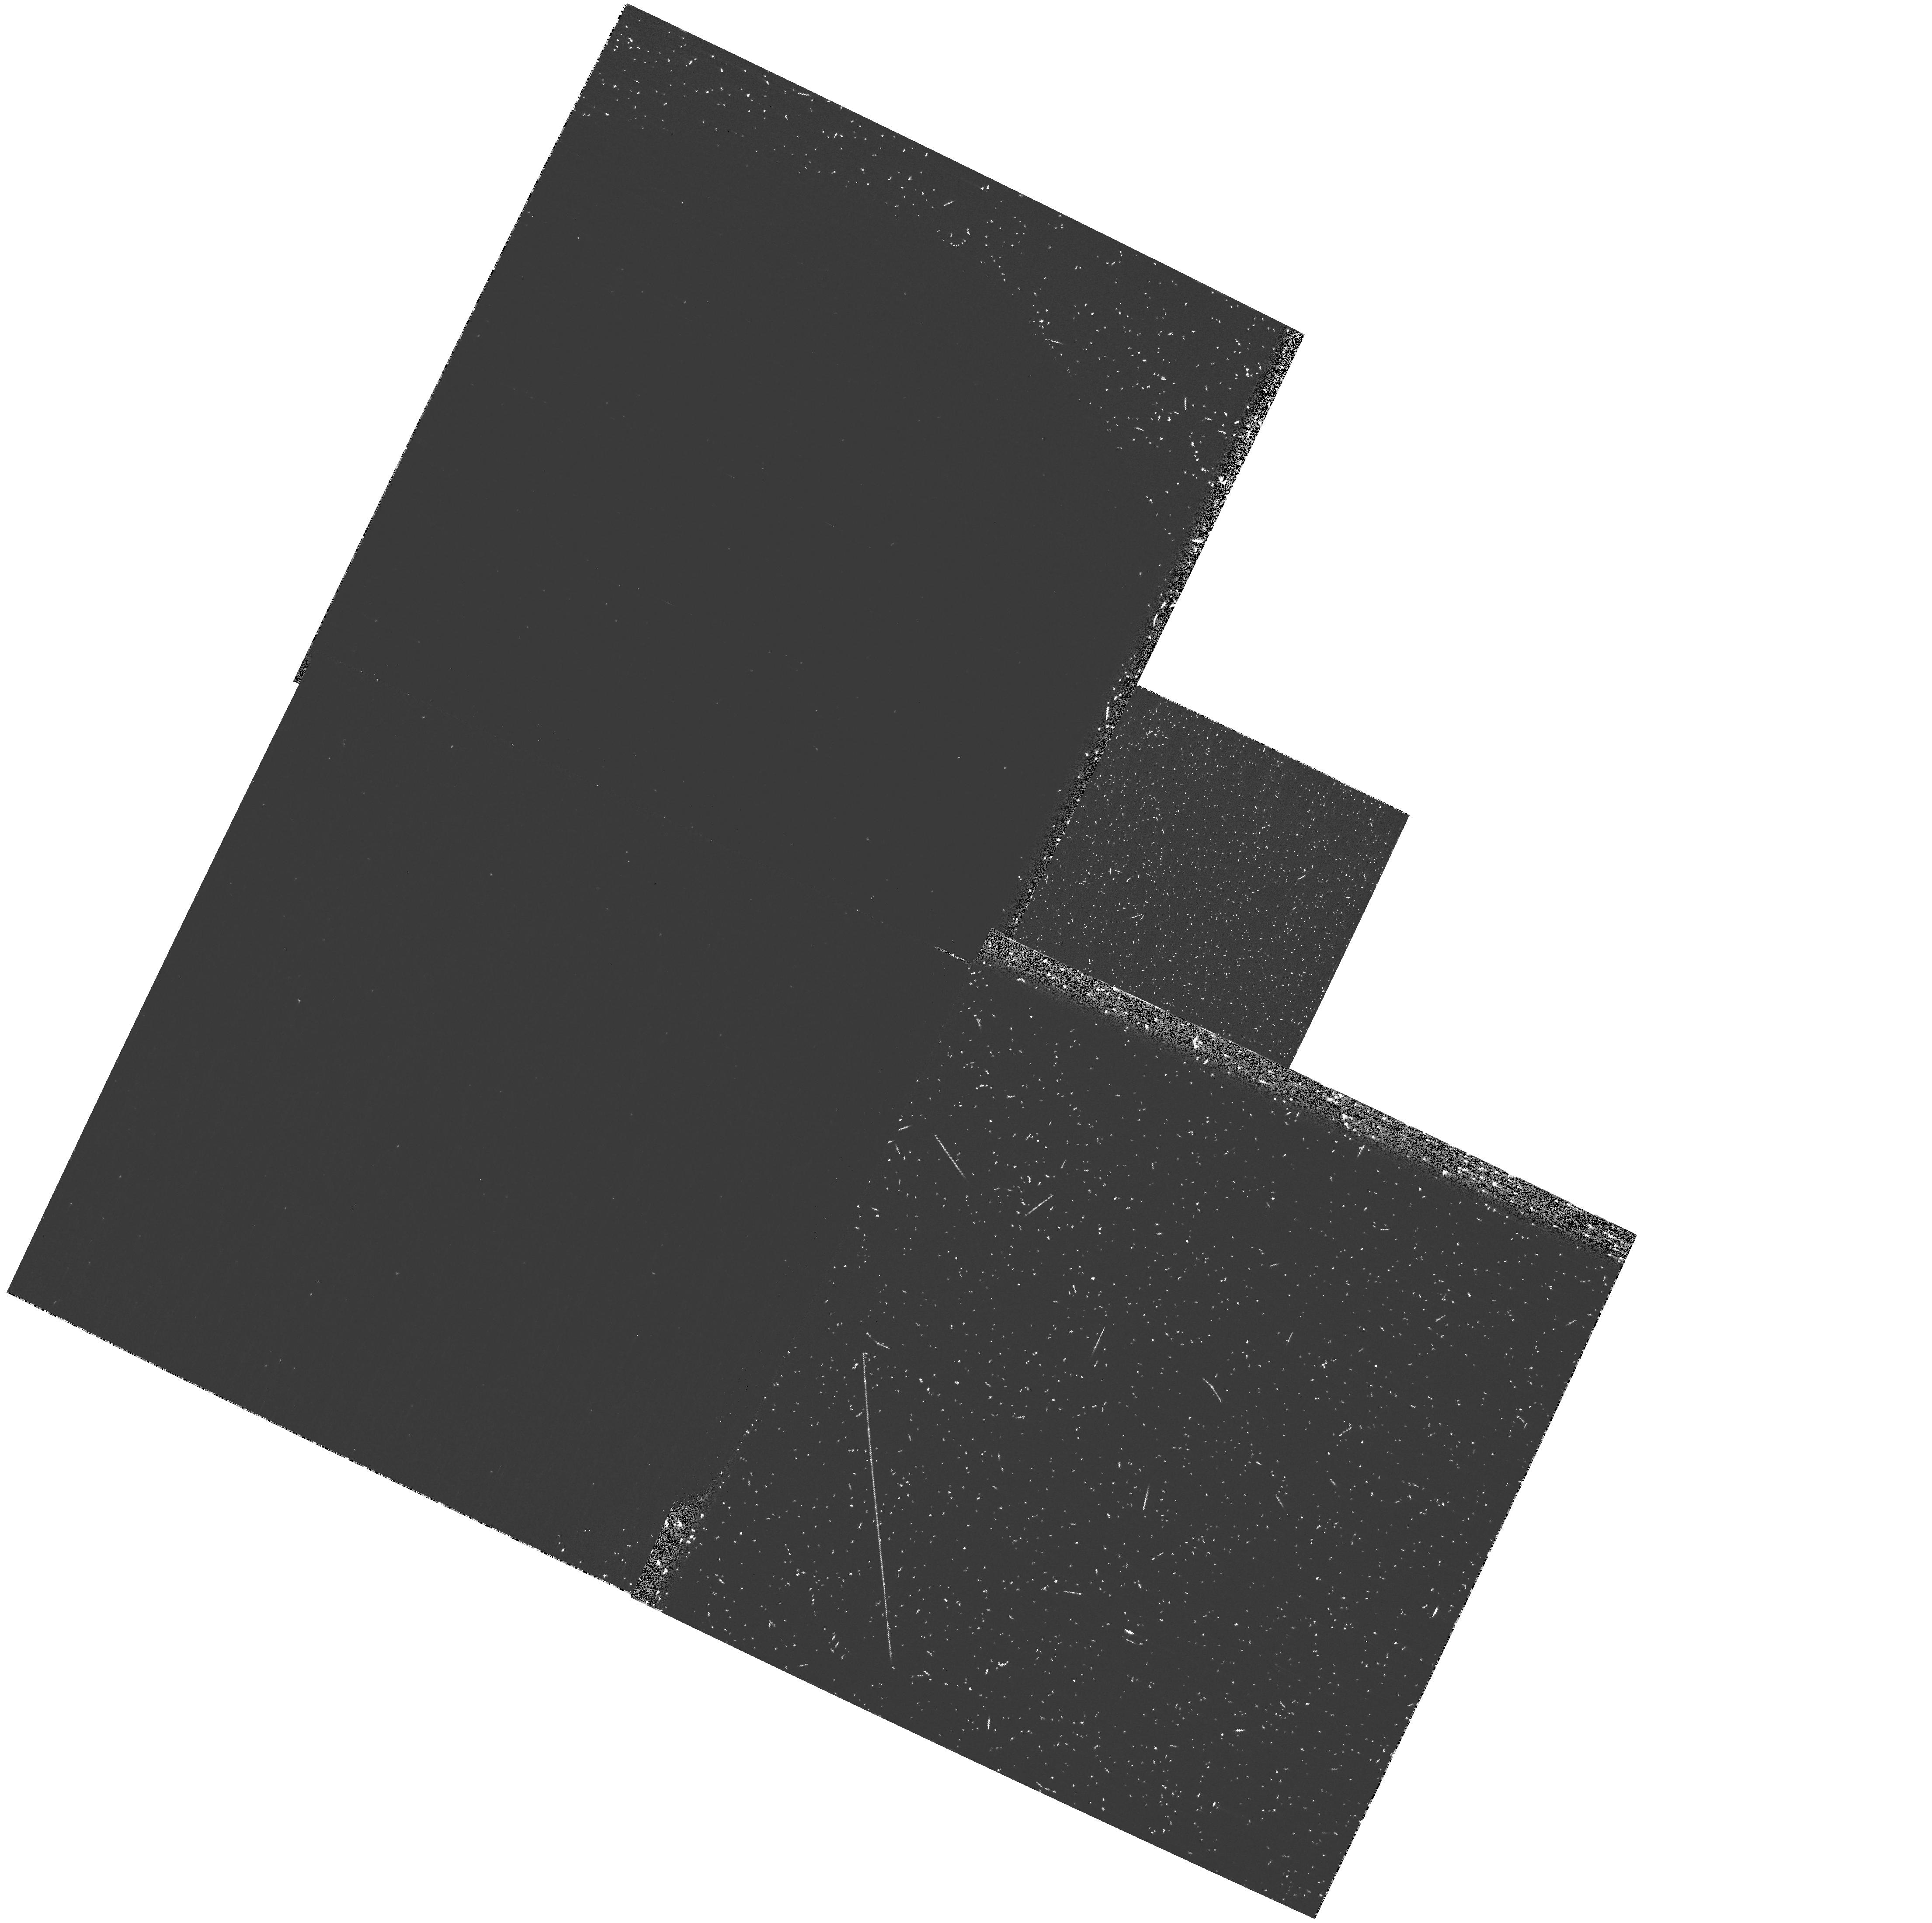
Target: SDSS1418+5536
Instrument: WFPC2/PC
Filter: F160BN15
Exposure: 23 min
Observation ID: hst_10132_35_wfpc2_pc_f160bn15_u92d35

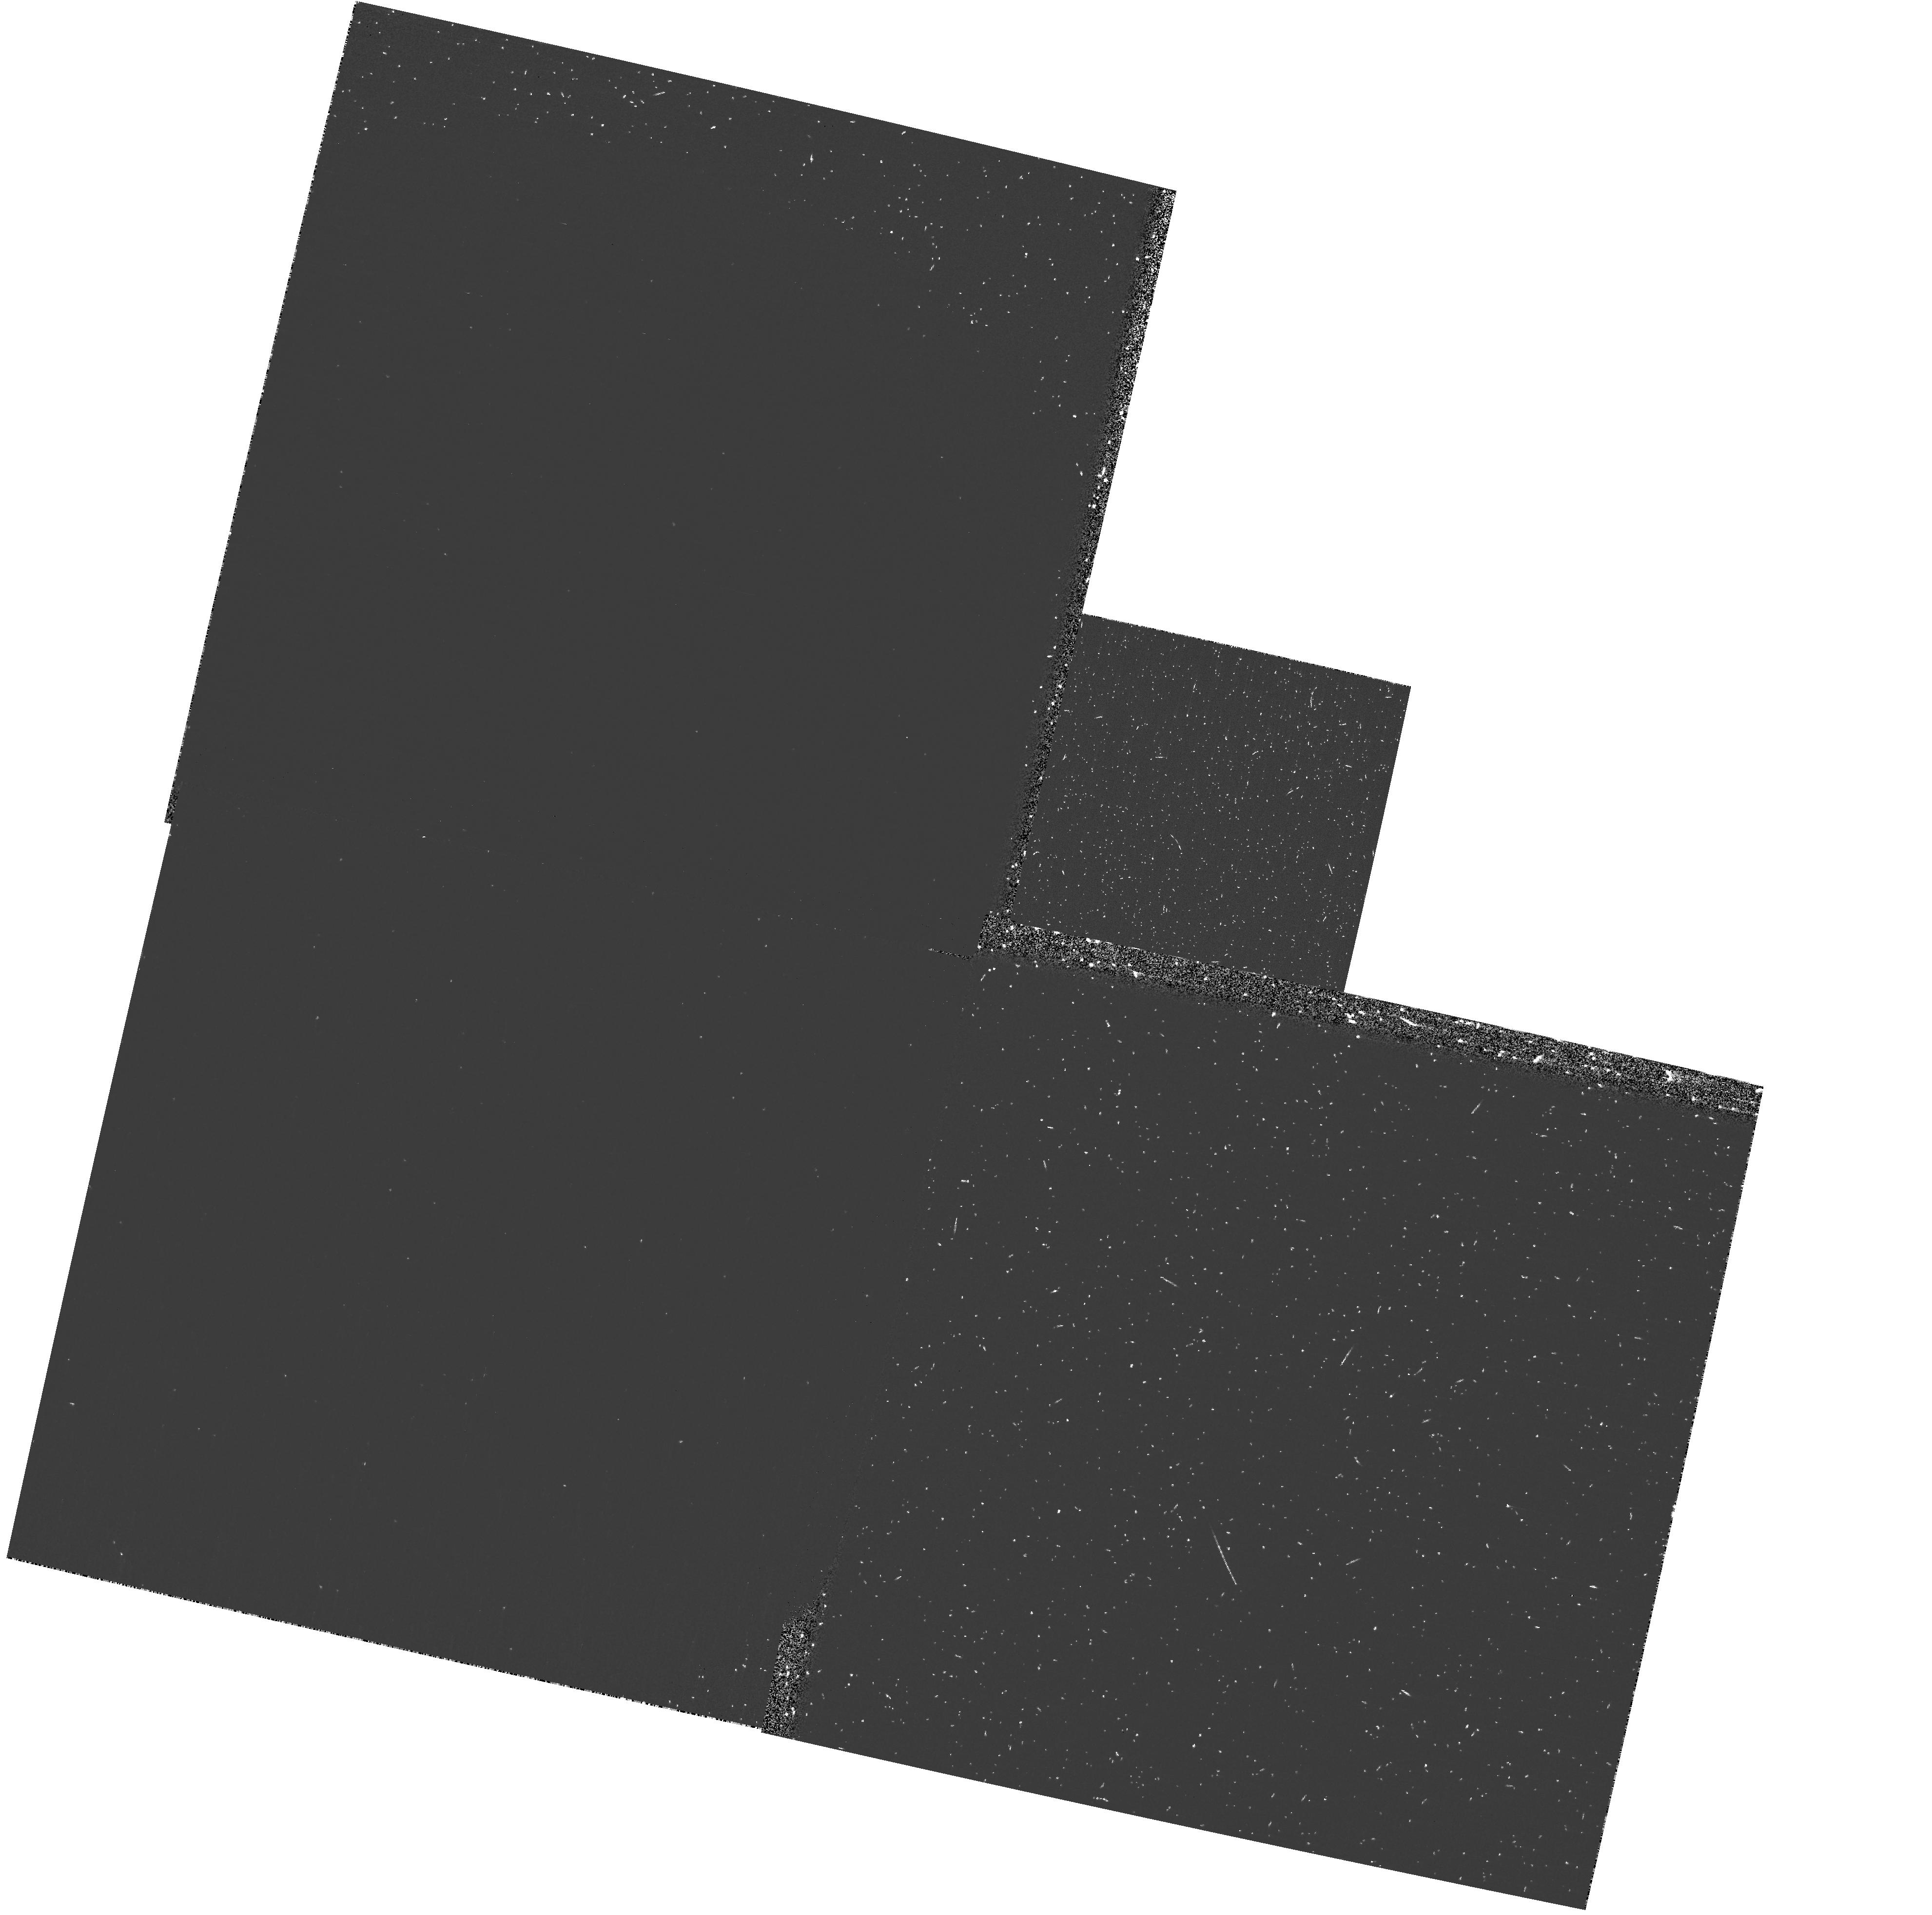
Target: SDSS1135+0842
Instrument: WFPC2/PC
Filter: F160BN15
Exposure: 23 min
Observation ID: hst_10132_25_wfpc2_pc_f160bn15_u92d25

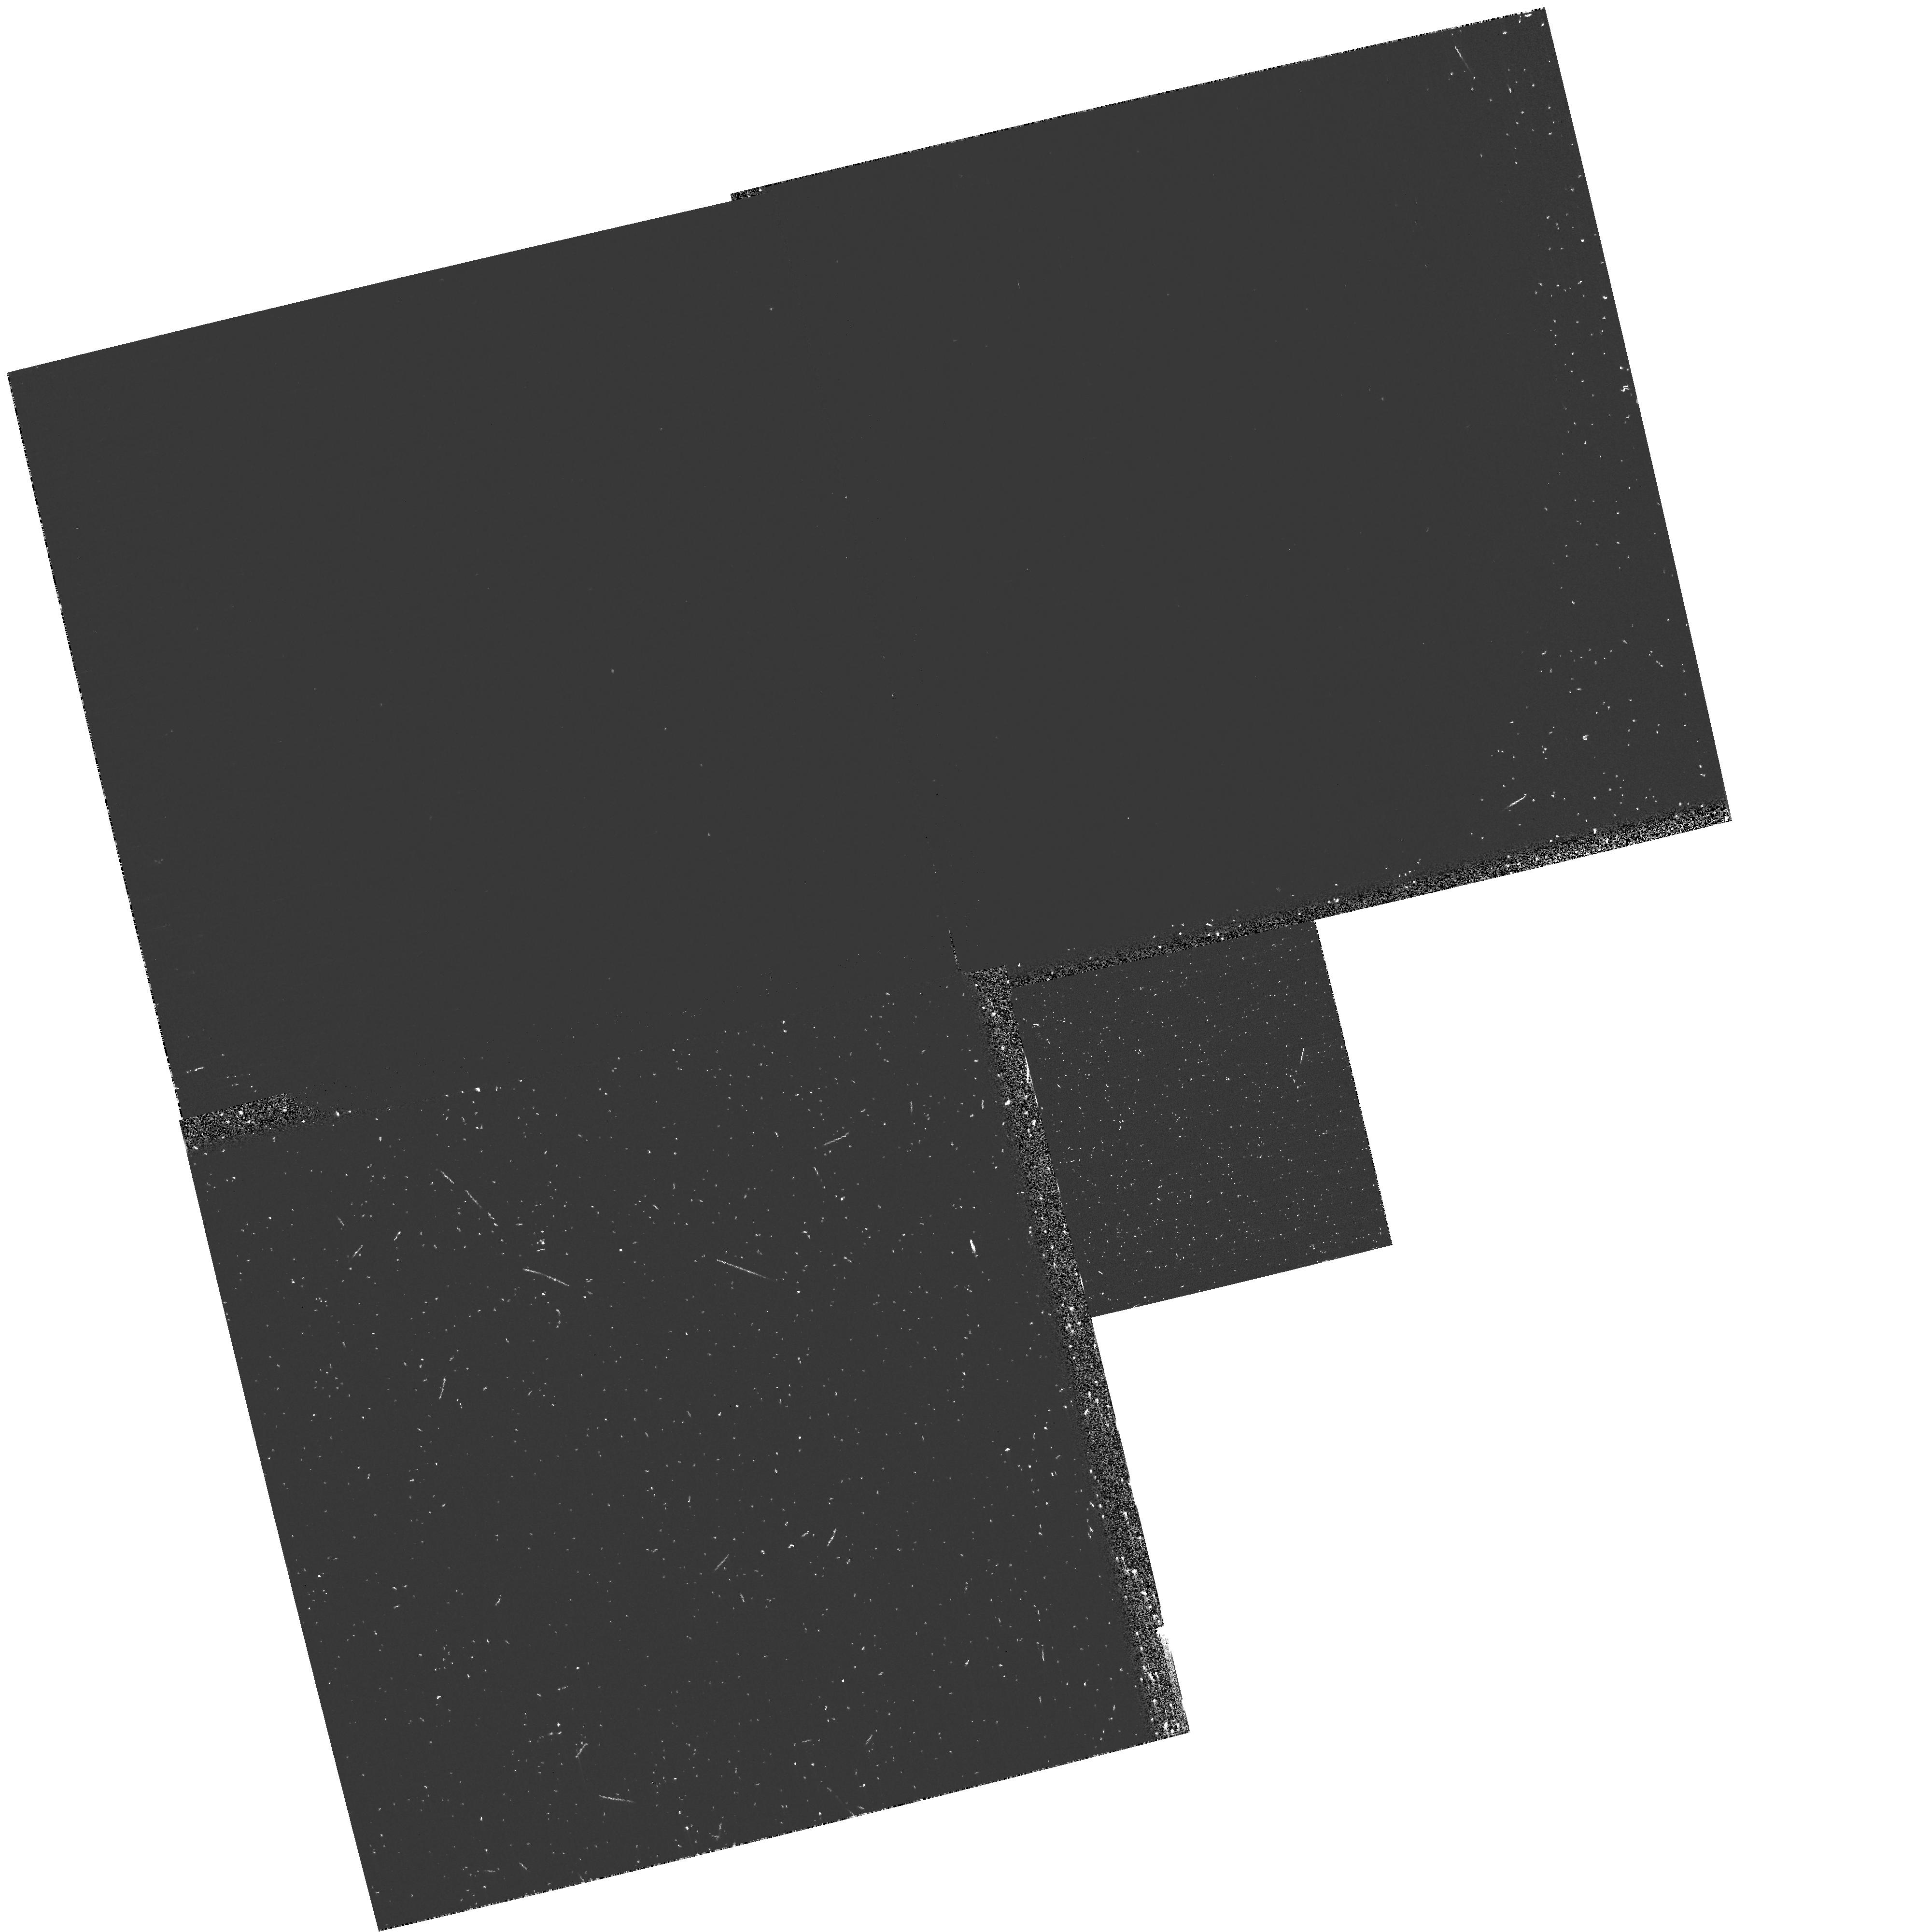
Target: SDSS1307+1230
Instrument: WFPC2/PC
Filter: F160BN15
Exposure: 23 min
Observation ID: hst_10132_16_wfpc2_pc_f160bn15_u92d16

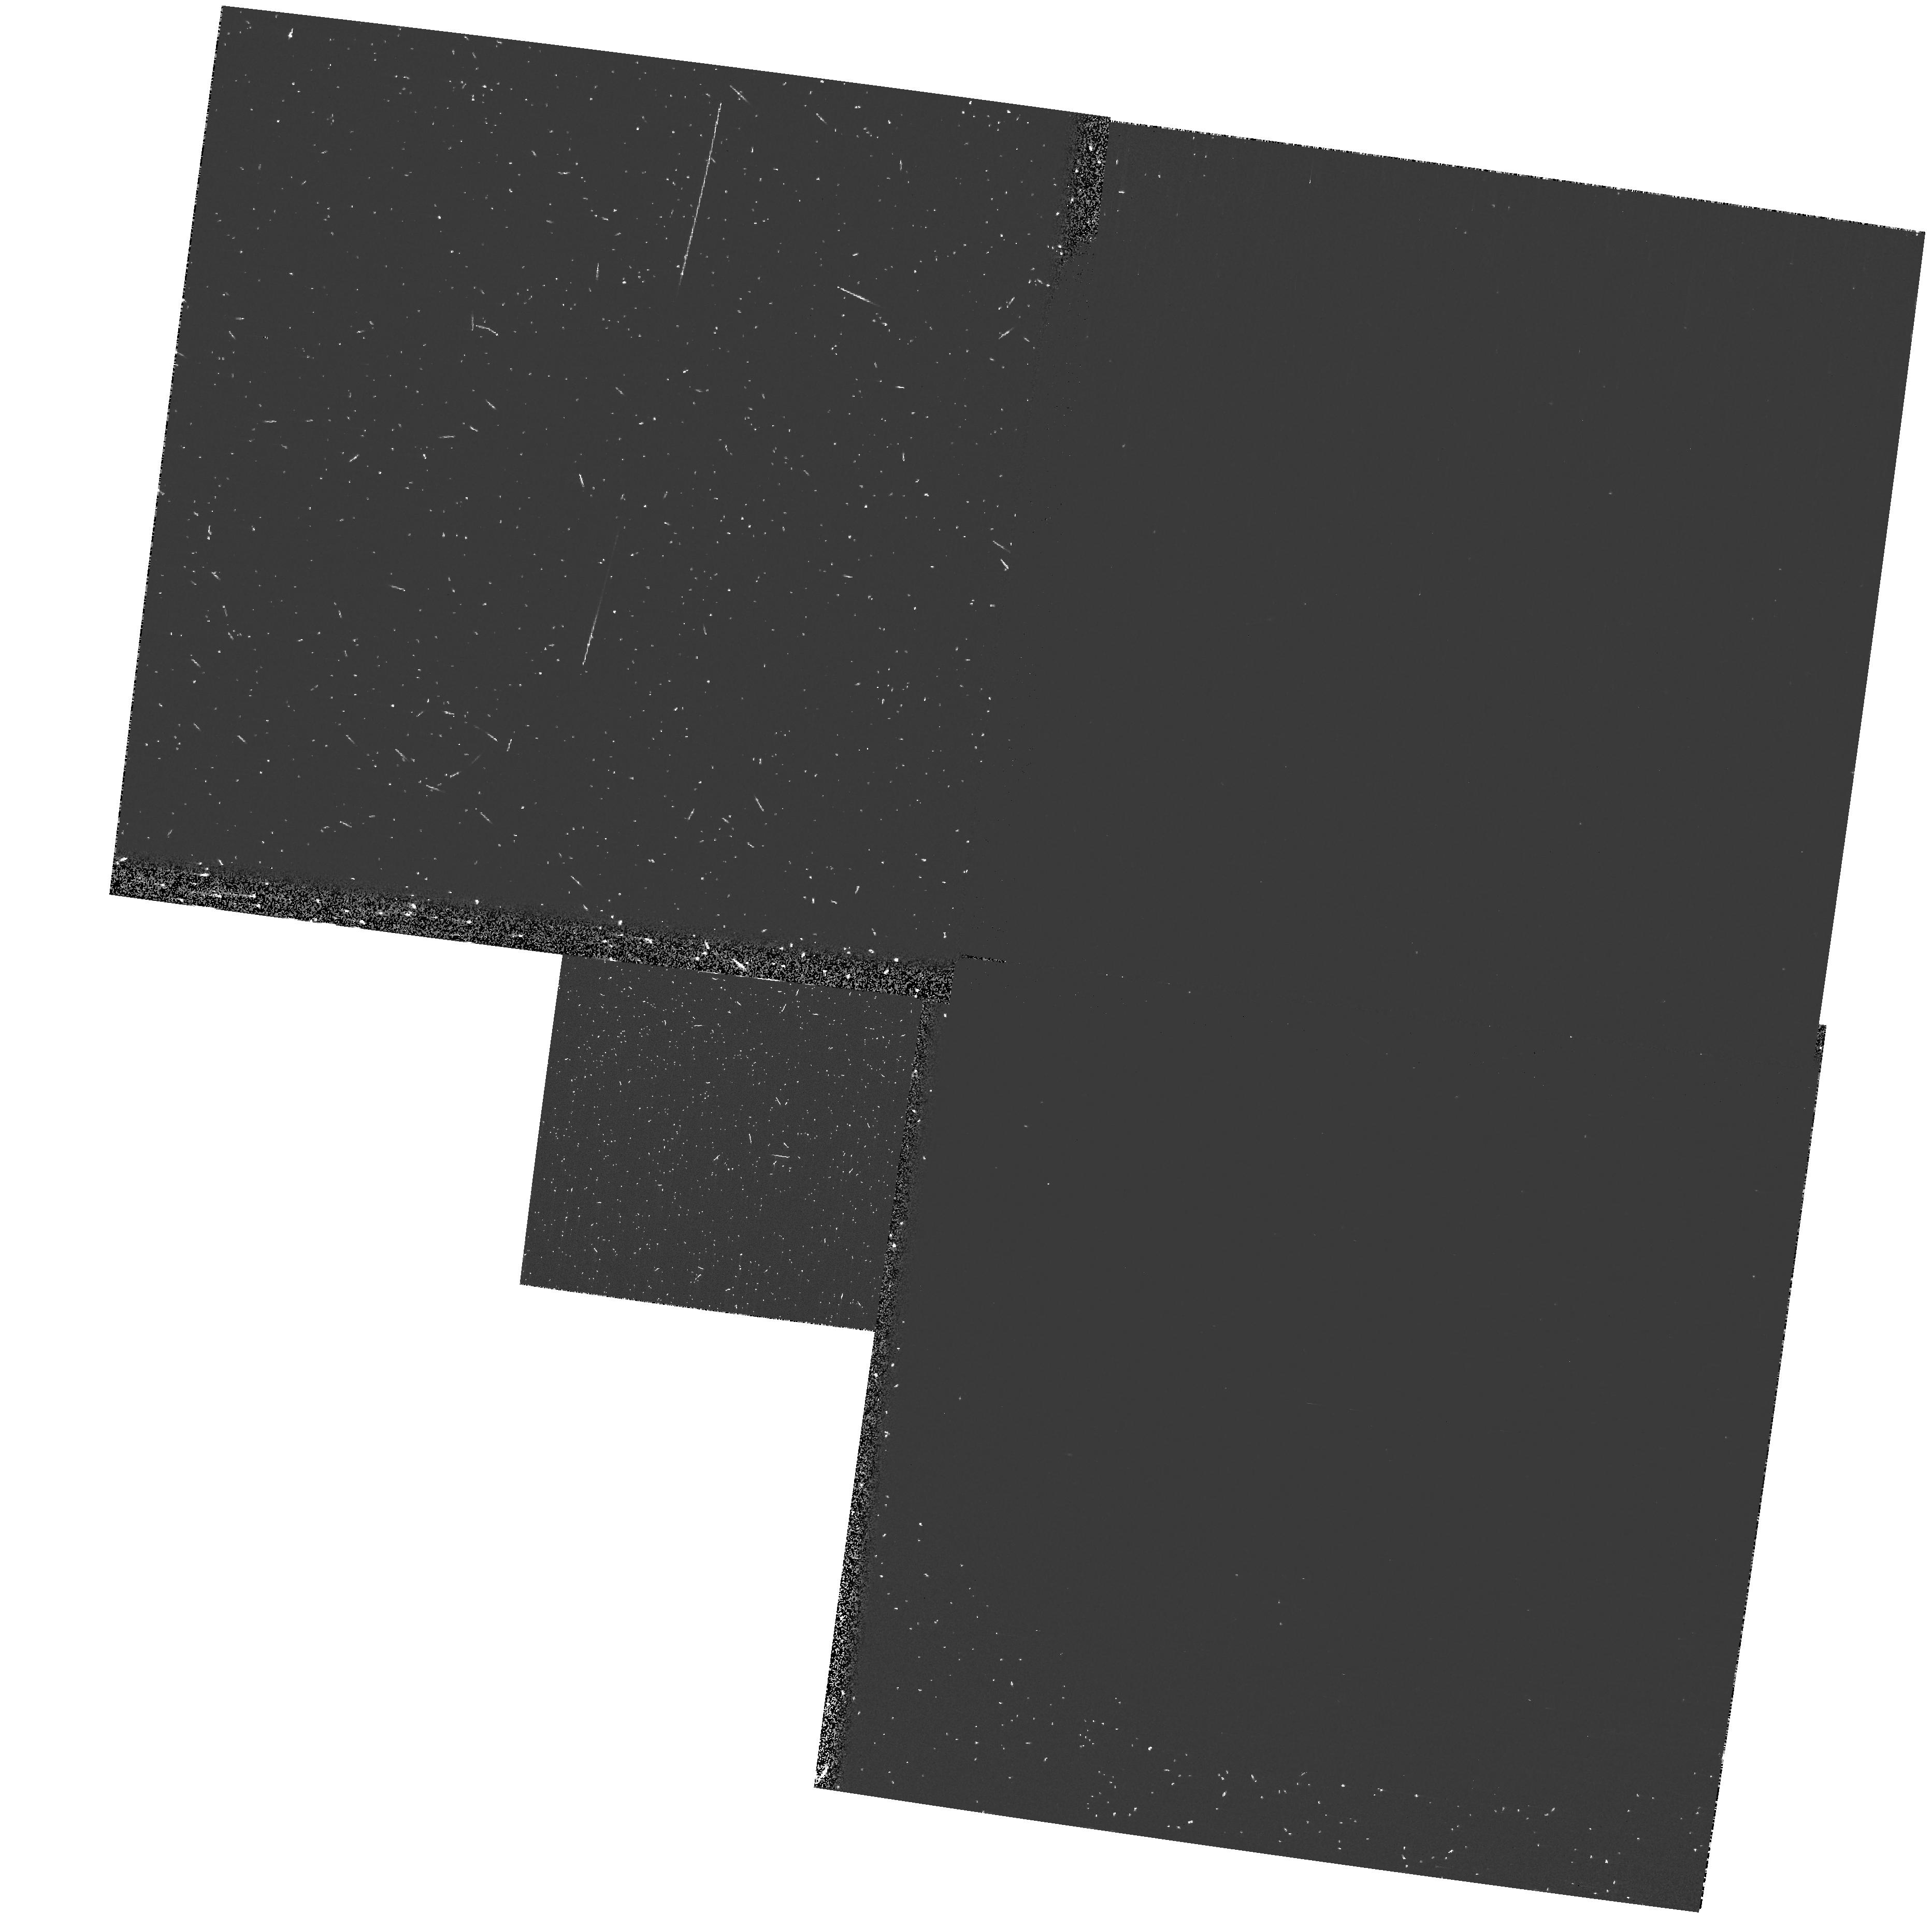
Target: SDSS1229+1035
Instrument: WFPC2/PC
Filter: F160BN15
Exposure: 23 min
Observation ID: hst_10132_29_wfpc2_pc_f160bn15_u92d29

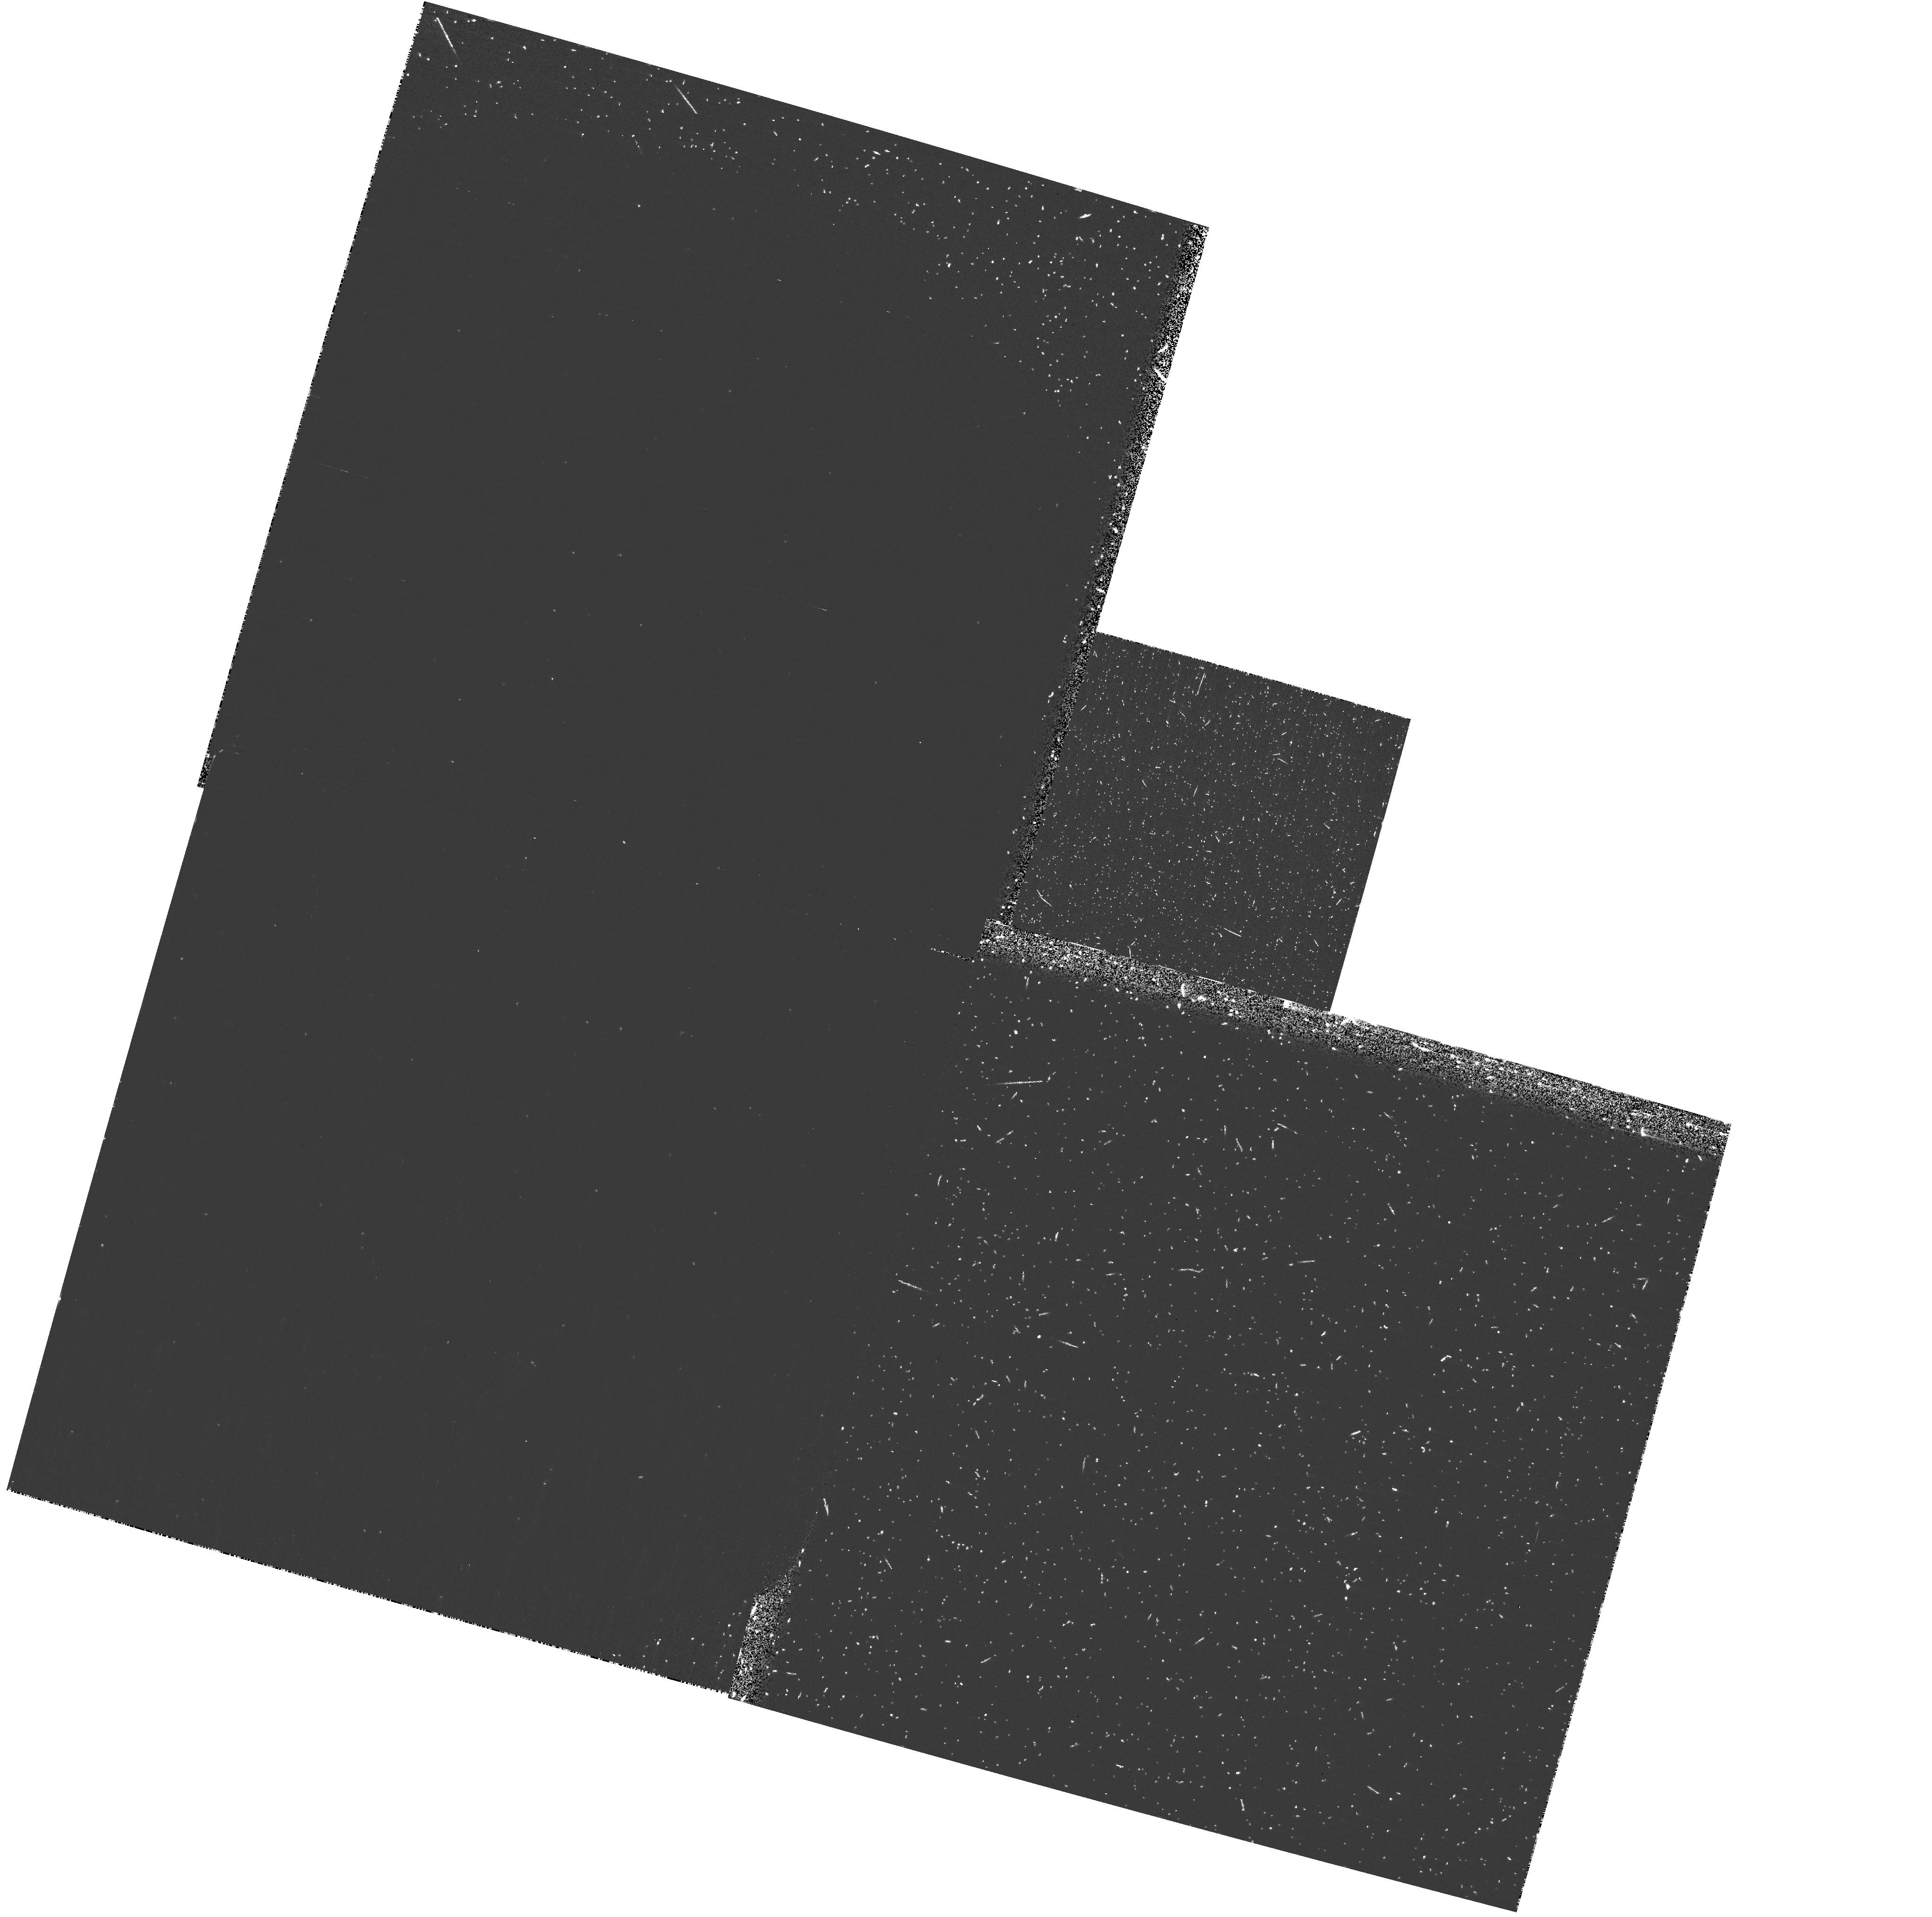
Target: SDSS0856+1020
Instrument: WFPC2/PC
Filter: F160BN15
Exposure: 23 min
Observation ID: hst_10132_07_wfpc2_pc_f160bn15_u92d07

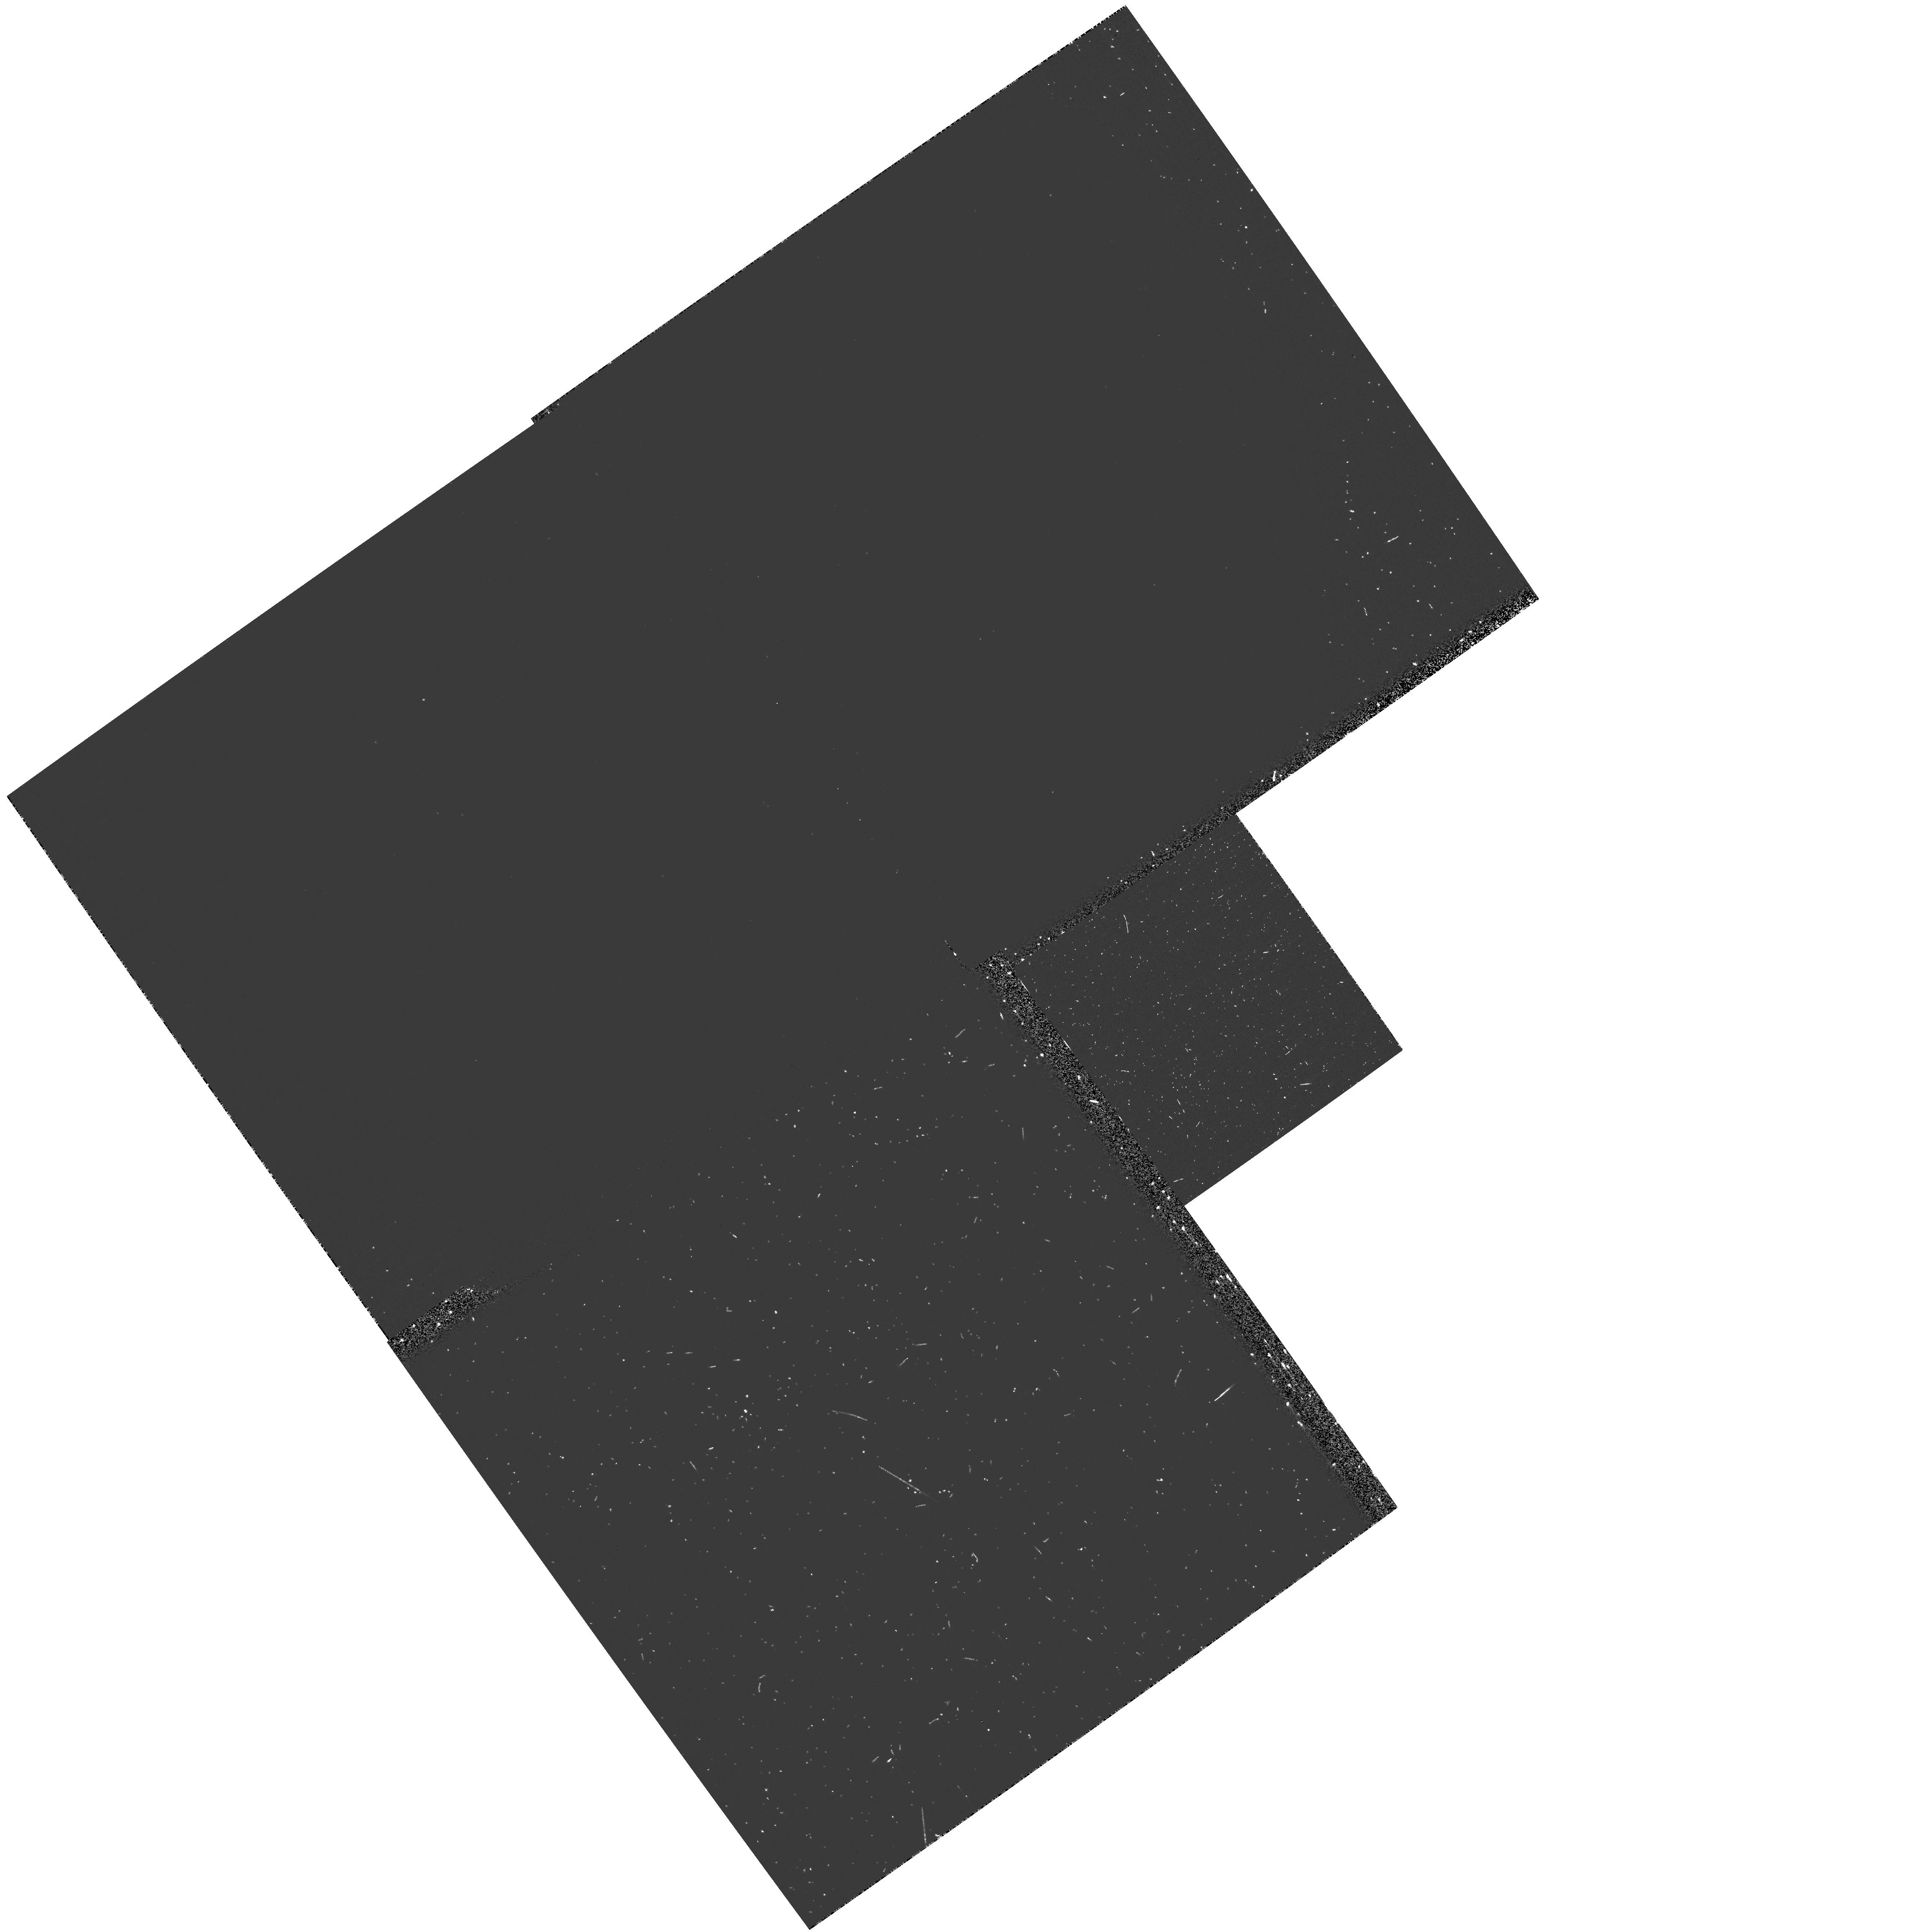
Target: SDSS0833+3033
Instrument: WFPC2/PC
Filter: F160BN15
Exposure: 23 min
Observation ID: hst_10132_05_wfpc2_pc_f160bn15_u92d05

UV Confirmation of New Quasar Sightlines Suitable for the Study of Intergalactic Helium (PI: Anderson, Scott F.)

The reionization of intergalactic helium is thought to have occurred between redshifts of about 3 and 4. The study of HeII Lyman-alpha absorption towards a half-dozen quasars at 2.7<z<3.5 demonstrates the great potential of such probes of the IGM, but the current critically-small sample limits confidence in resulting cosmological inferences. The requisite unobscured quasar sightlines to high-redshift are extremely rare, especially due to severe absorption in random intervening Lyman-limit systems, but SDSS provides hundreds of bright, new quasars at such redshifts potentially suitable for HeII studies. Our cycle 13 SNAP program proposes to verify the UV detectability of 40 new, bright, z>2.9 SDSS quasars, but with special emphasis on extending helium studies to the highest redshift sightlines. Our proposed approach has already proven successful, and additional sightlines will enable follow-up spectal observations to measure the spectrum and evolution of the ionizing background radiation, the density of intergalactic baryons, and the epoch of reionization of the IGM.